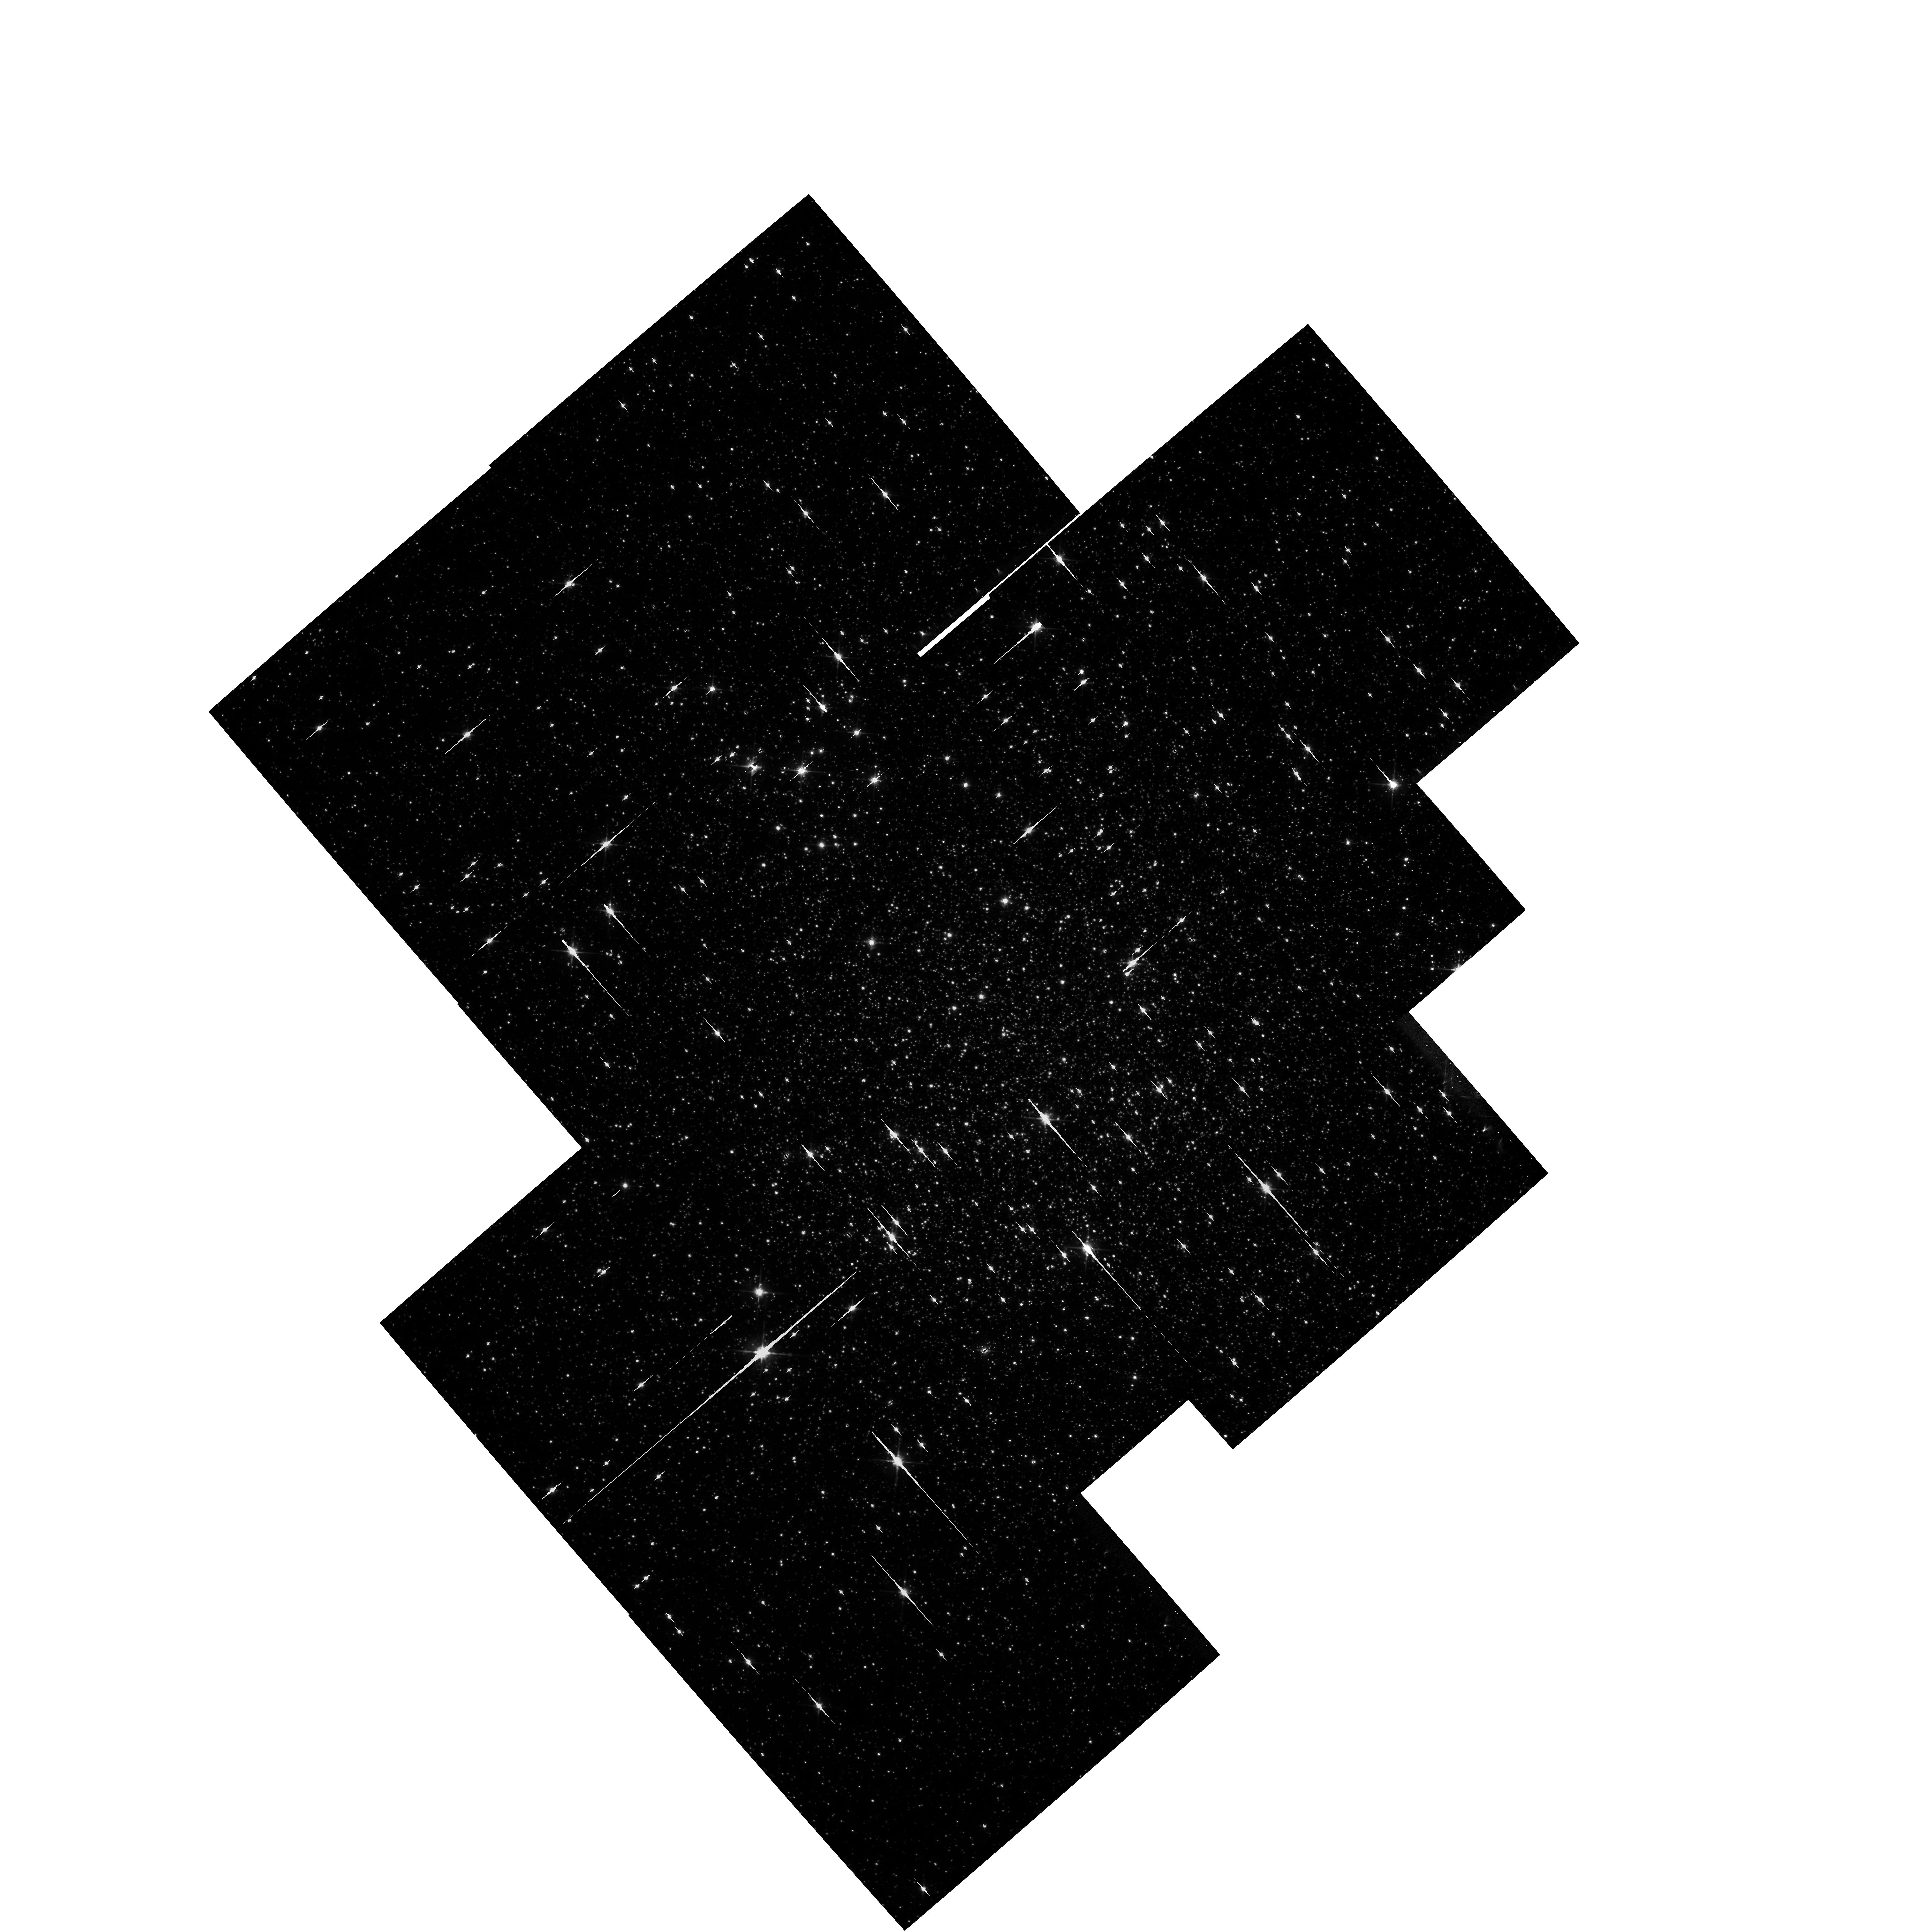
Target: NGC6656
Instrument: WFPC2/PC
Filter: F814W
Exposure: 26 min
Observation ID: hst_7615_37_wfpc2_pc_f814w_u53337

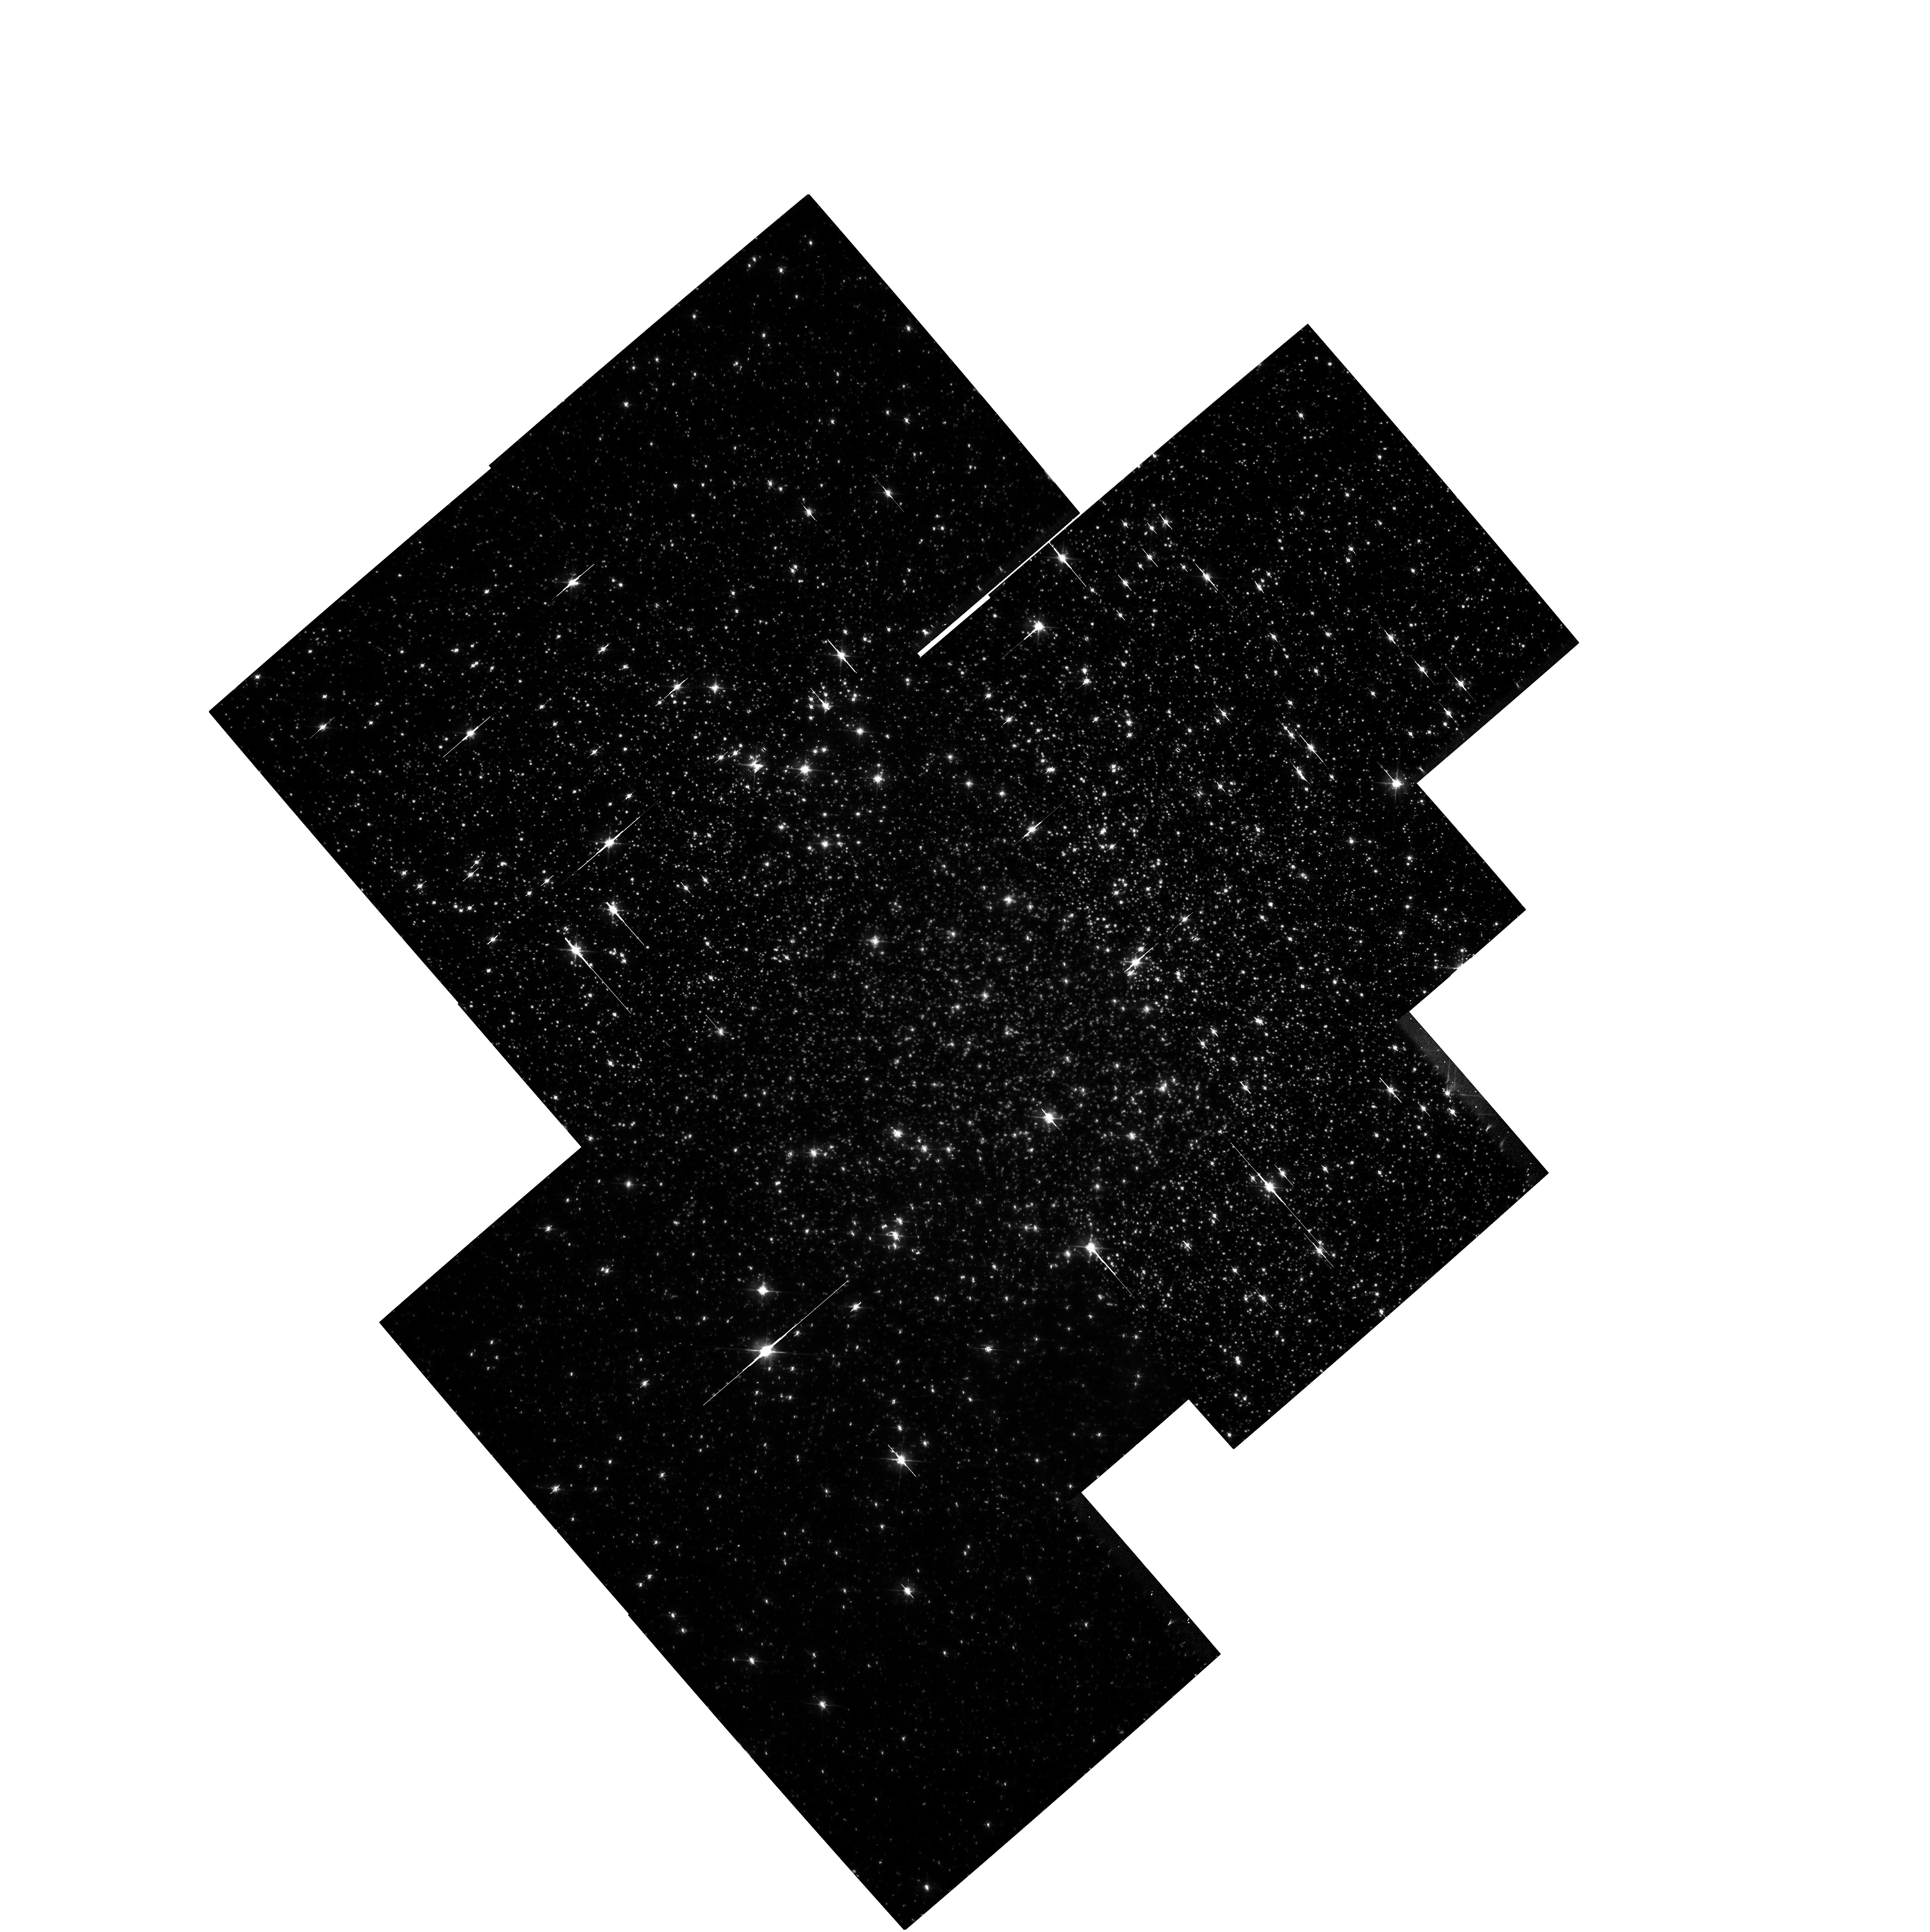
Target: NGC6656
Instrument: WFPC2/PC
Filter: F606W
Exposure: 26 min
Observation ID: hst_7615_13_wfpc2_pc_f606w_u53313

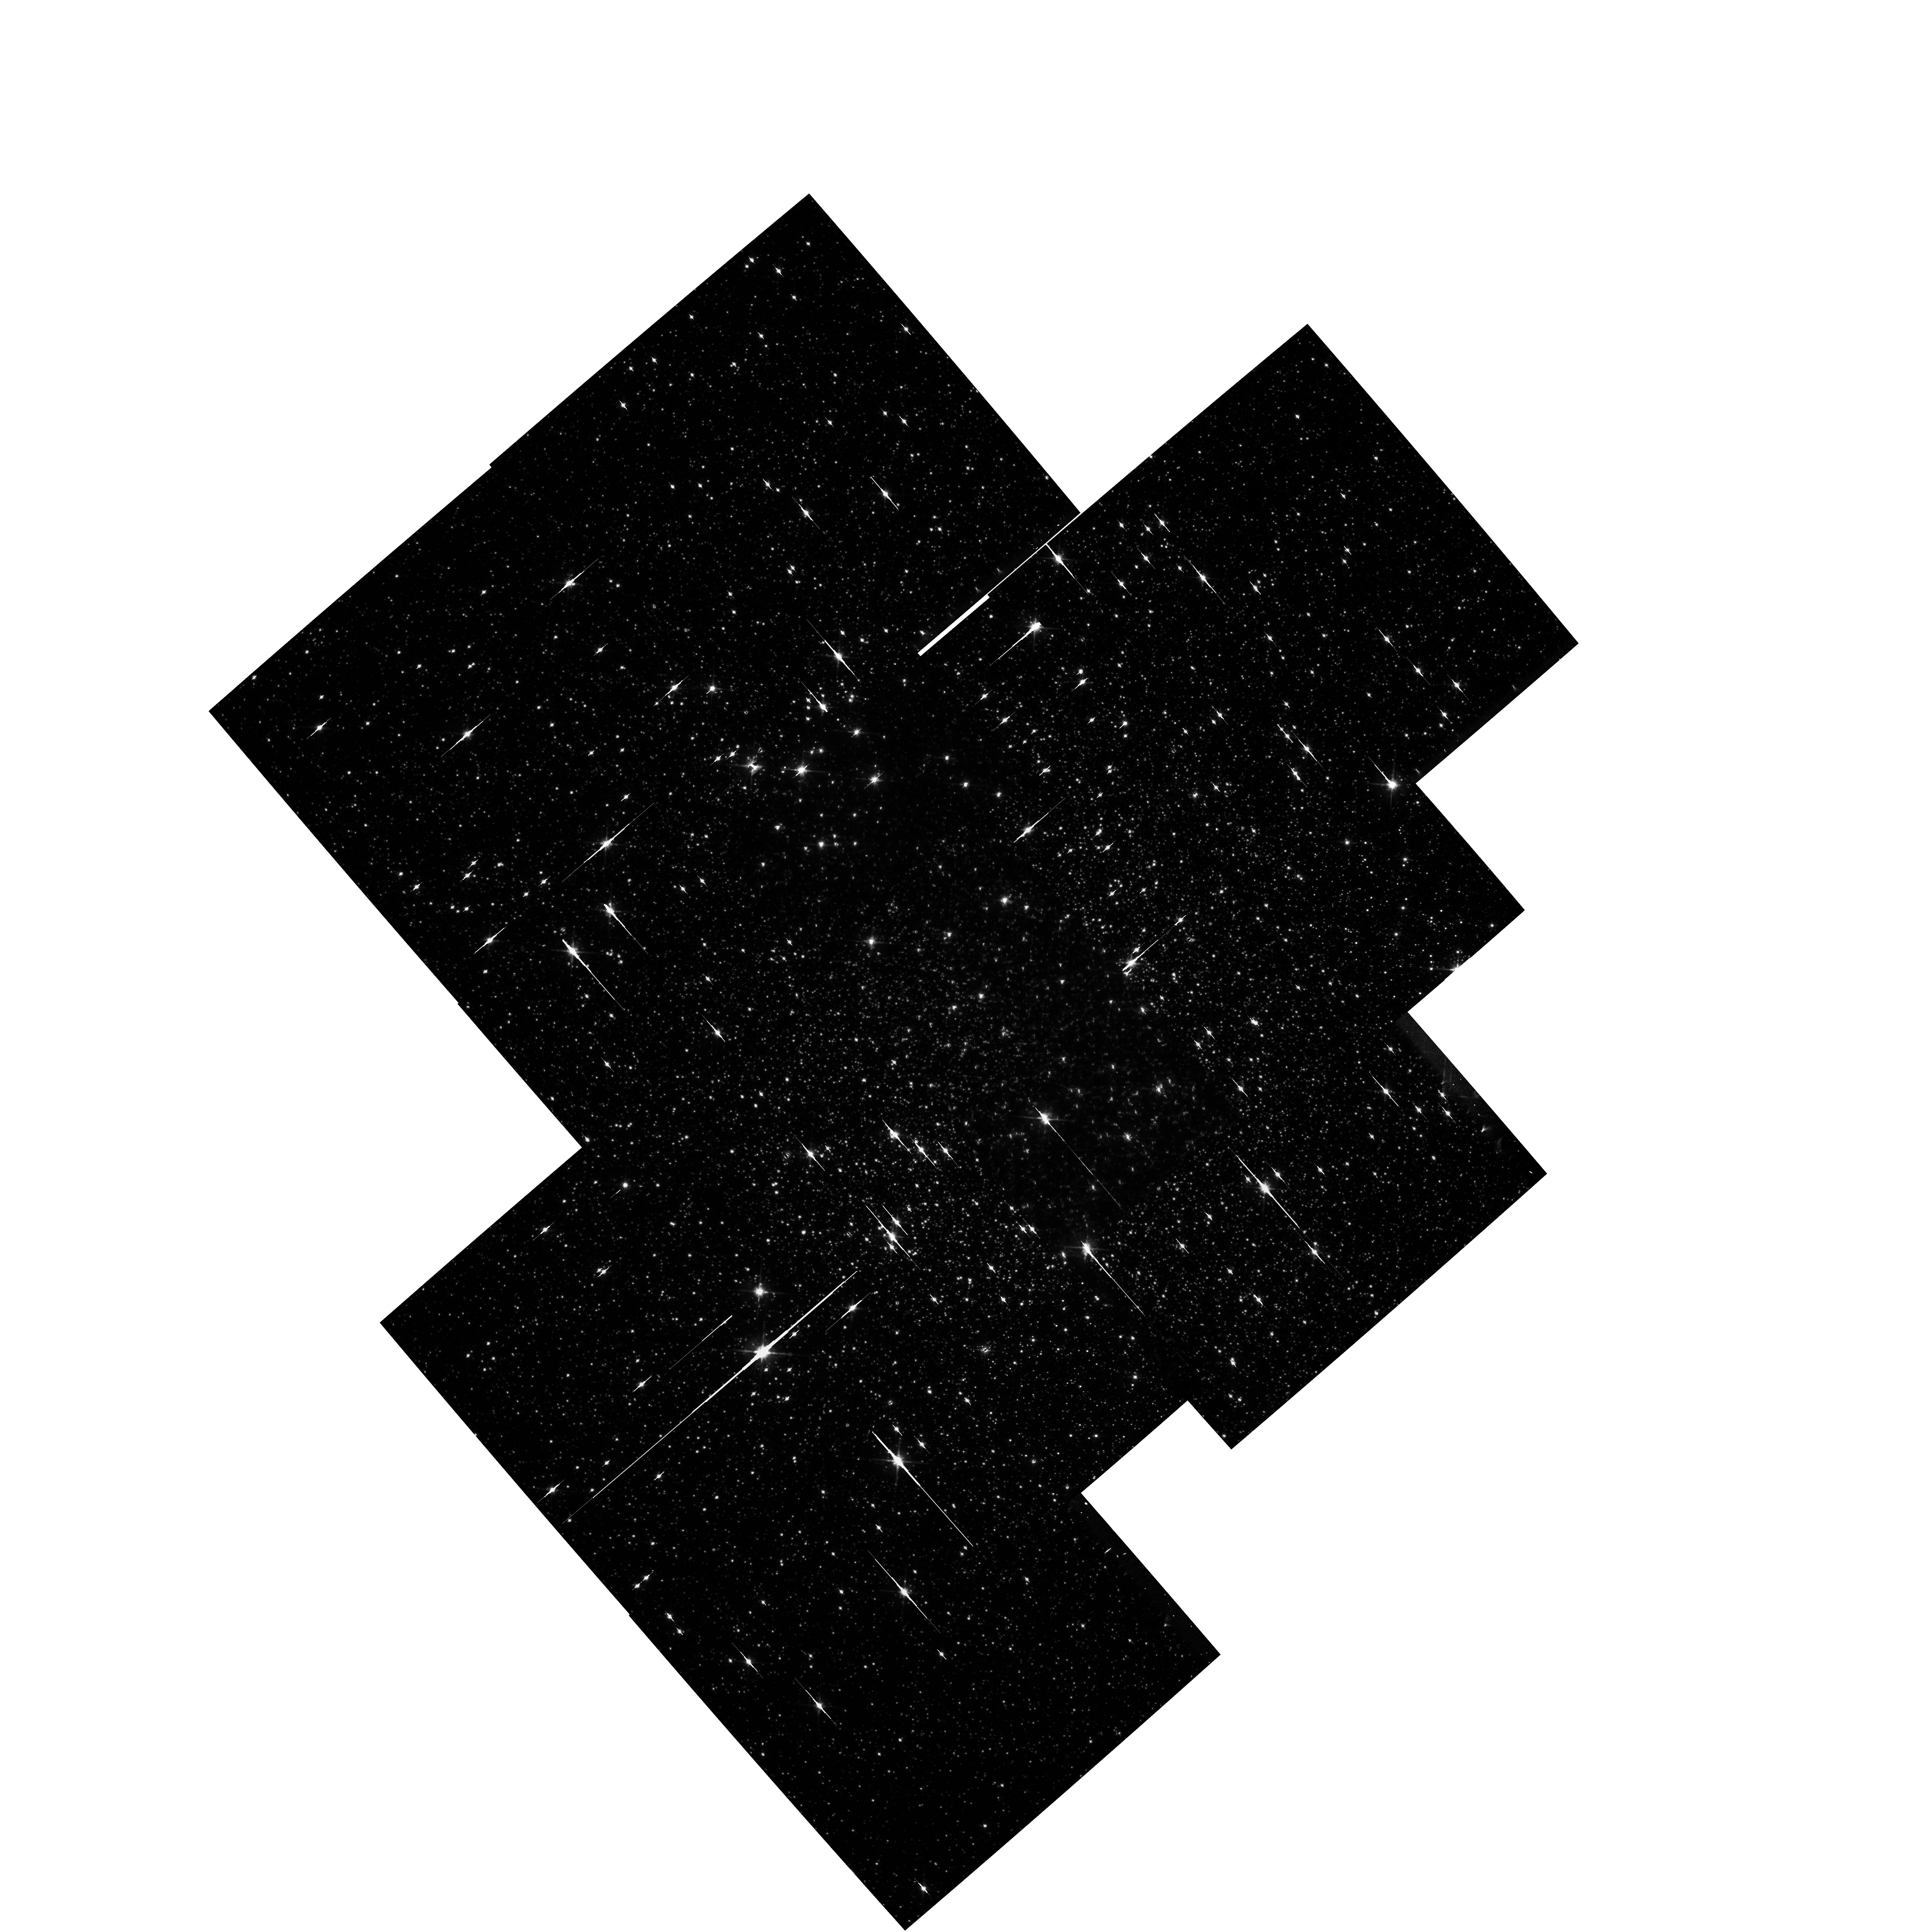
Target: NGC6656
Instrument: WFPC2/PC
Filter: F814W
Exposure: 26 min
Observation ID: hst_7615_23_wfpc2_pc_f814w_u53323

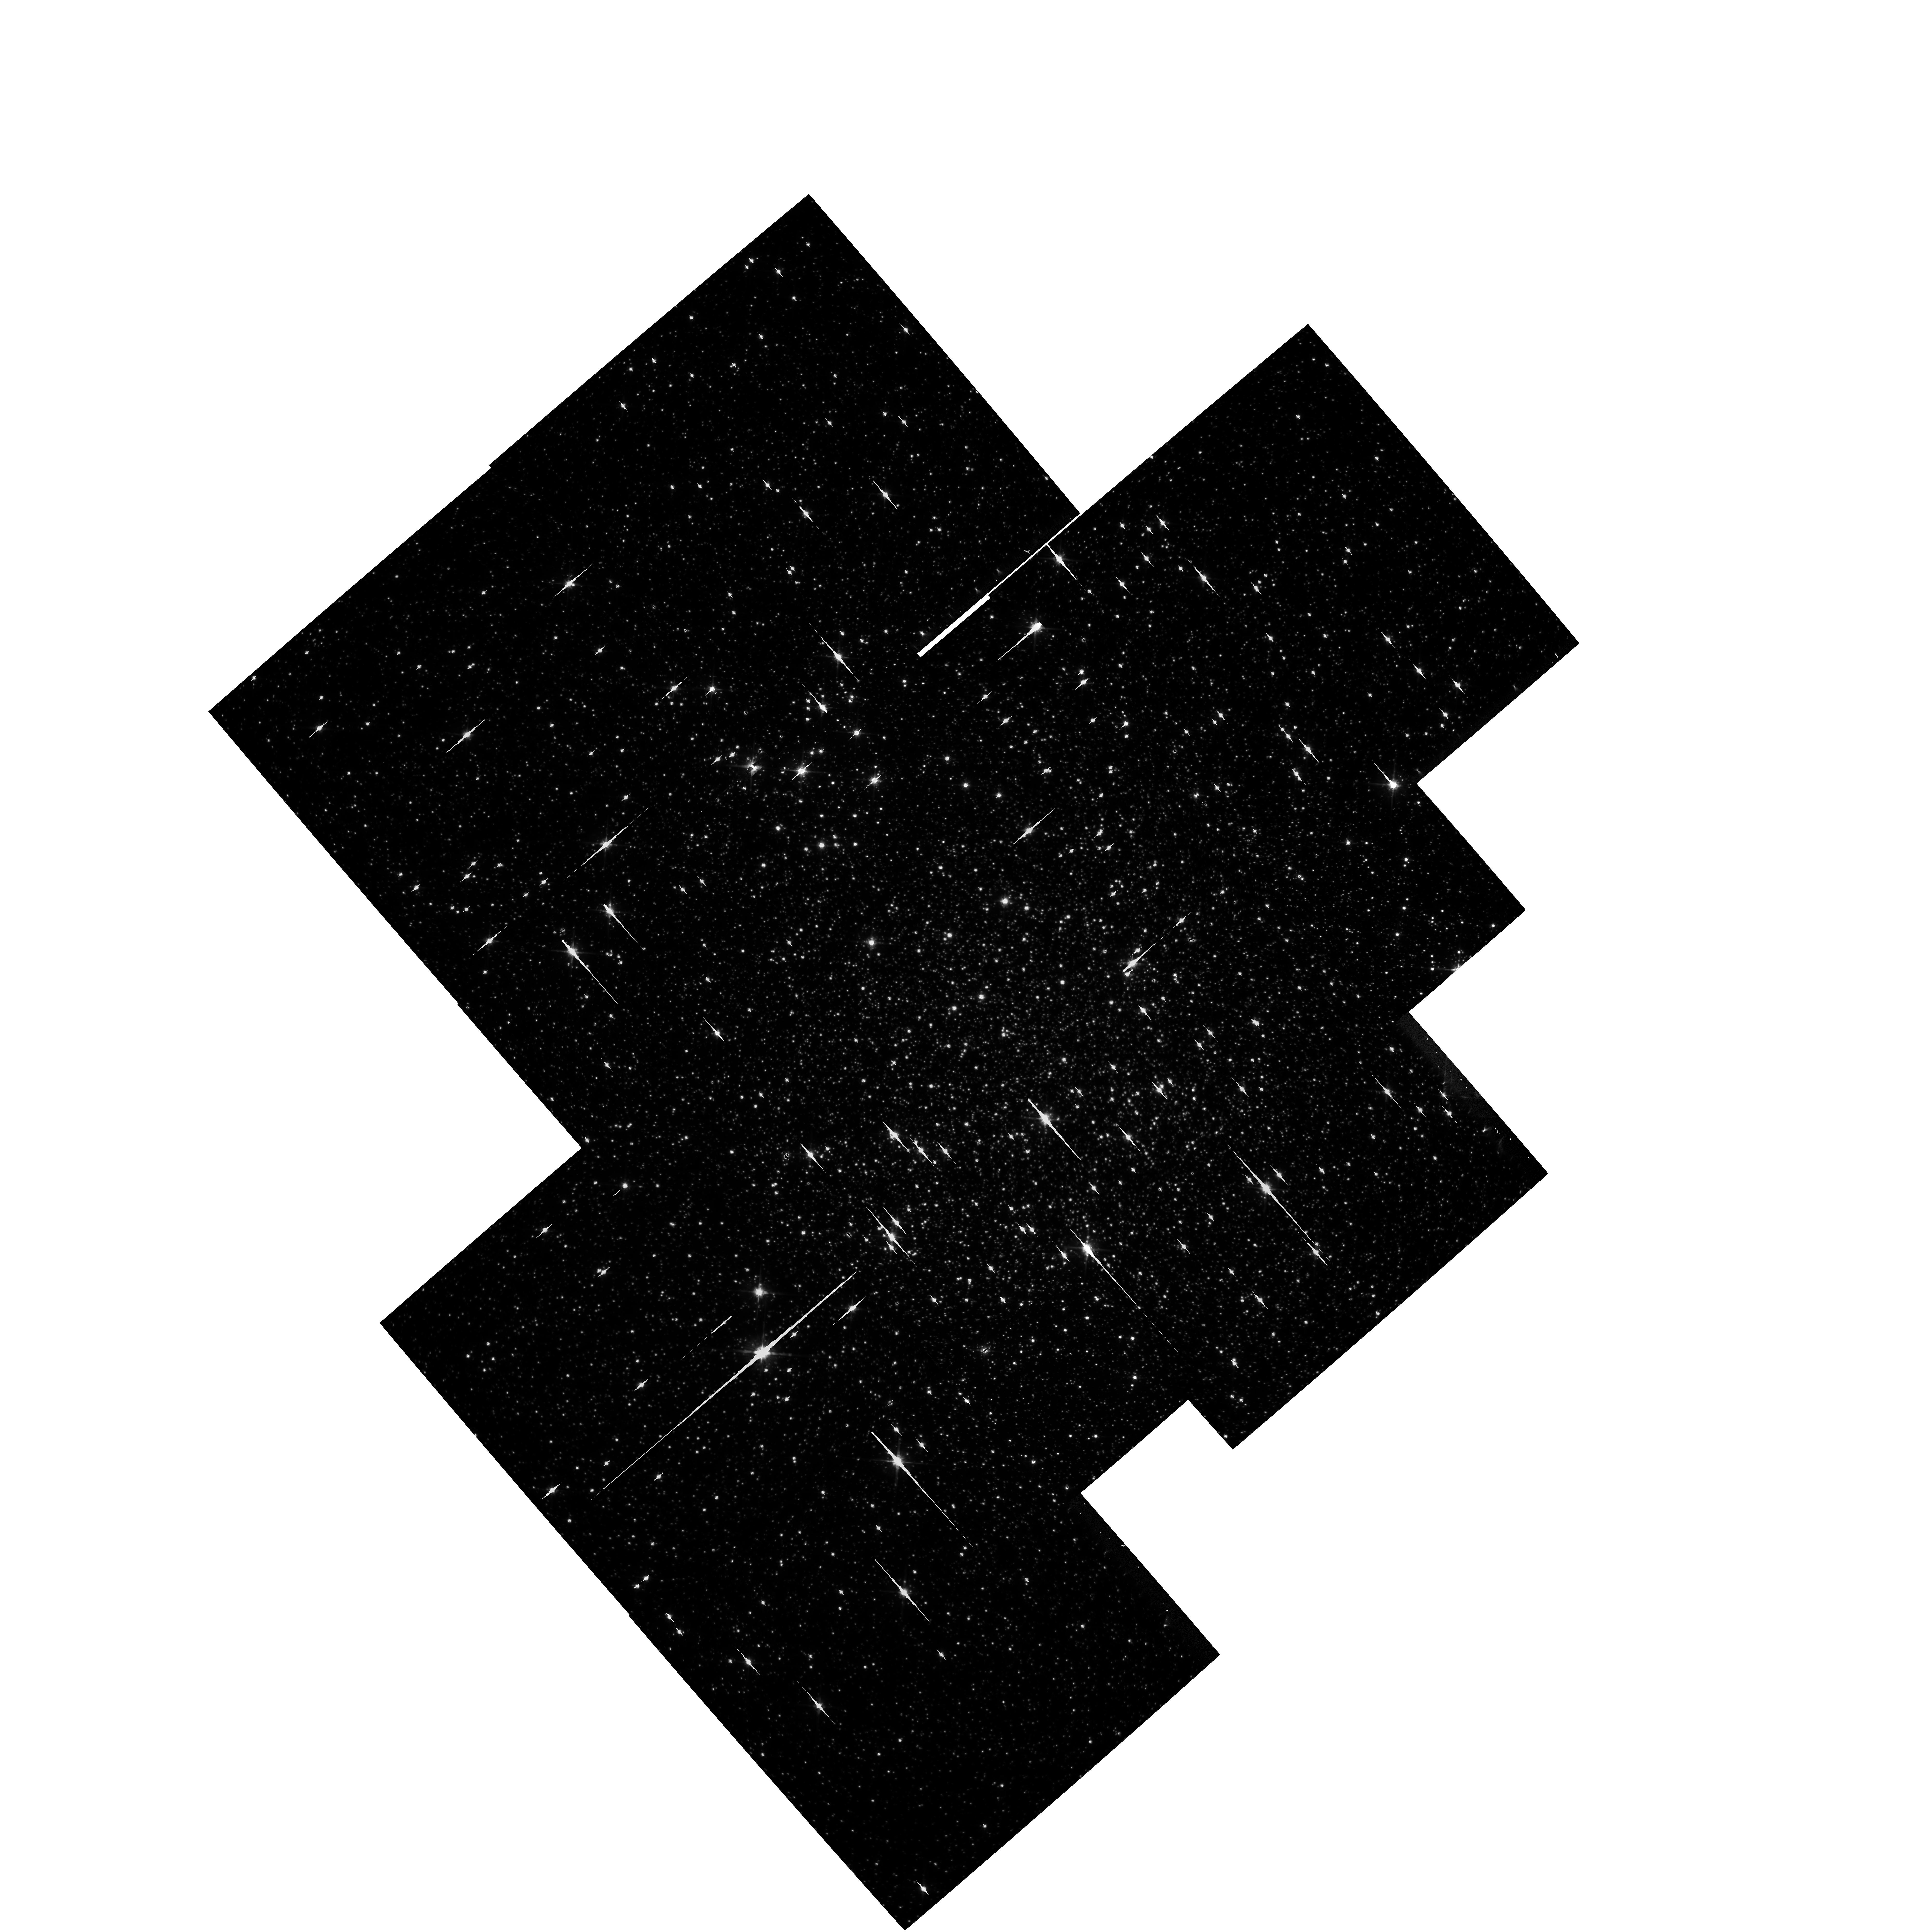
Target: NGC6656
Instrument: WFPC2/PC
Filter: F814W
Exposure: 26 min
Observation ID: hst_7615_32_wfpc2_pc_f814w_u53332

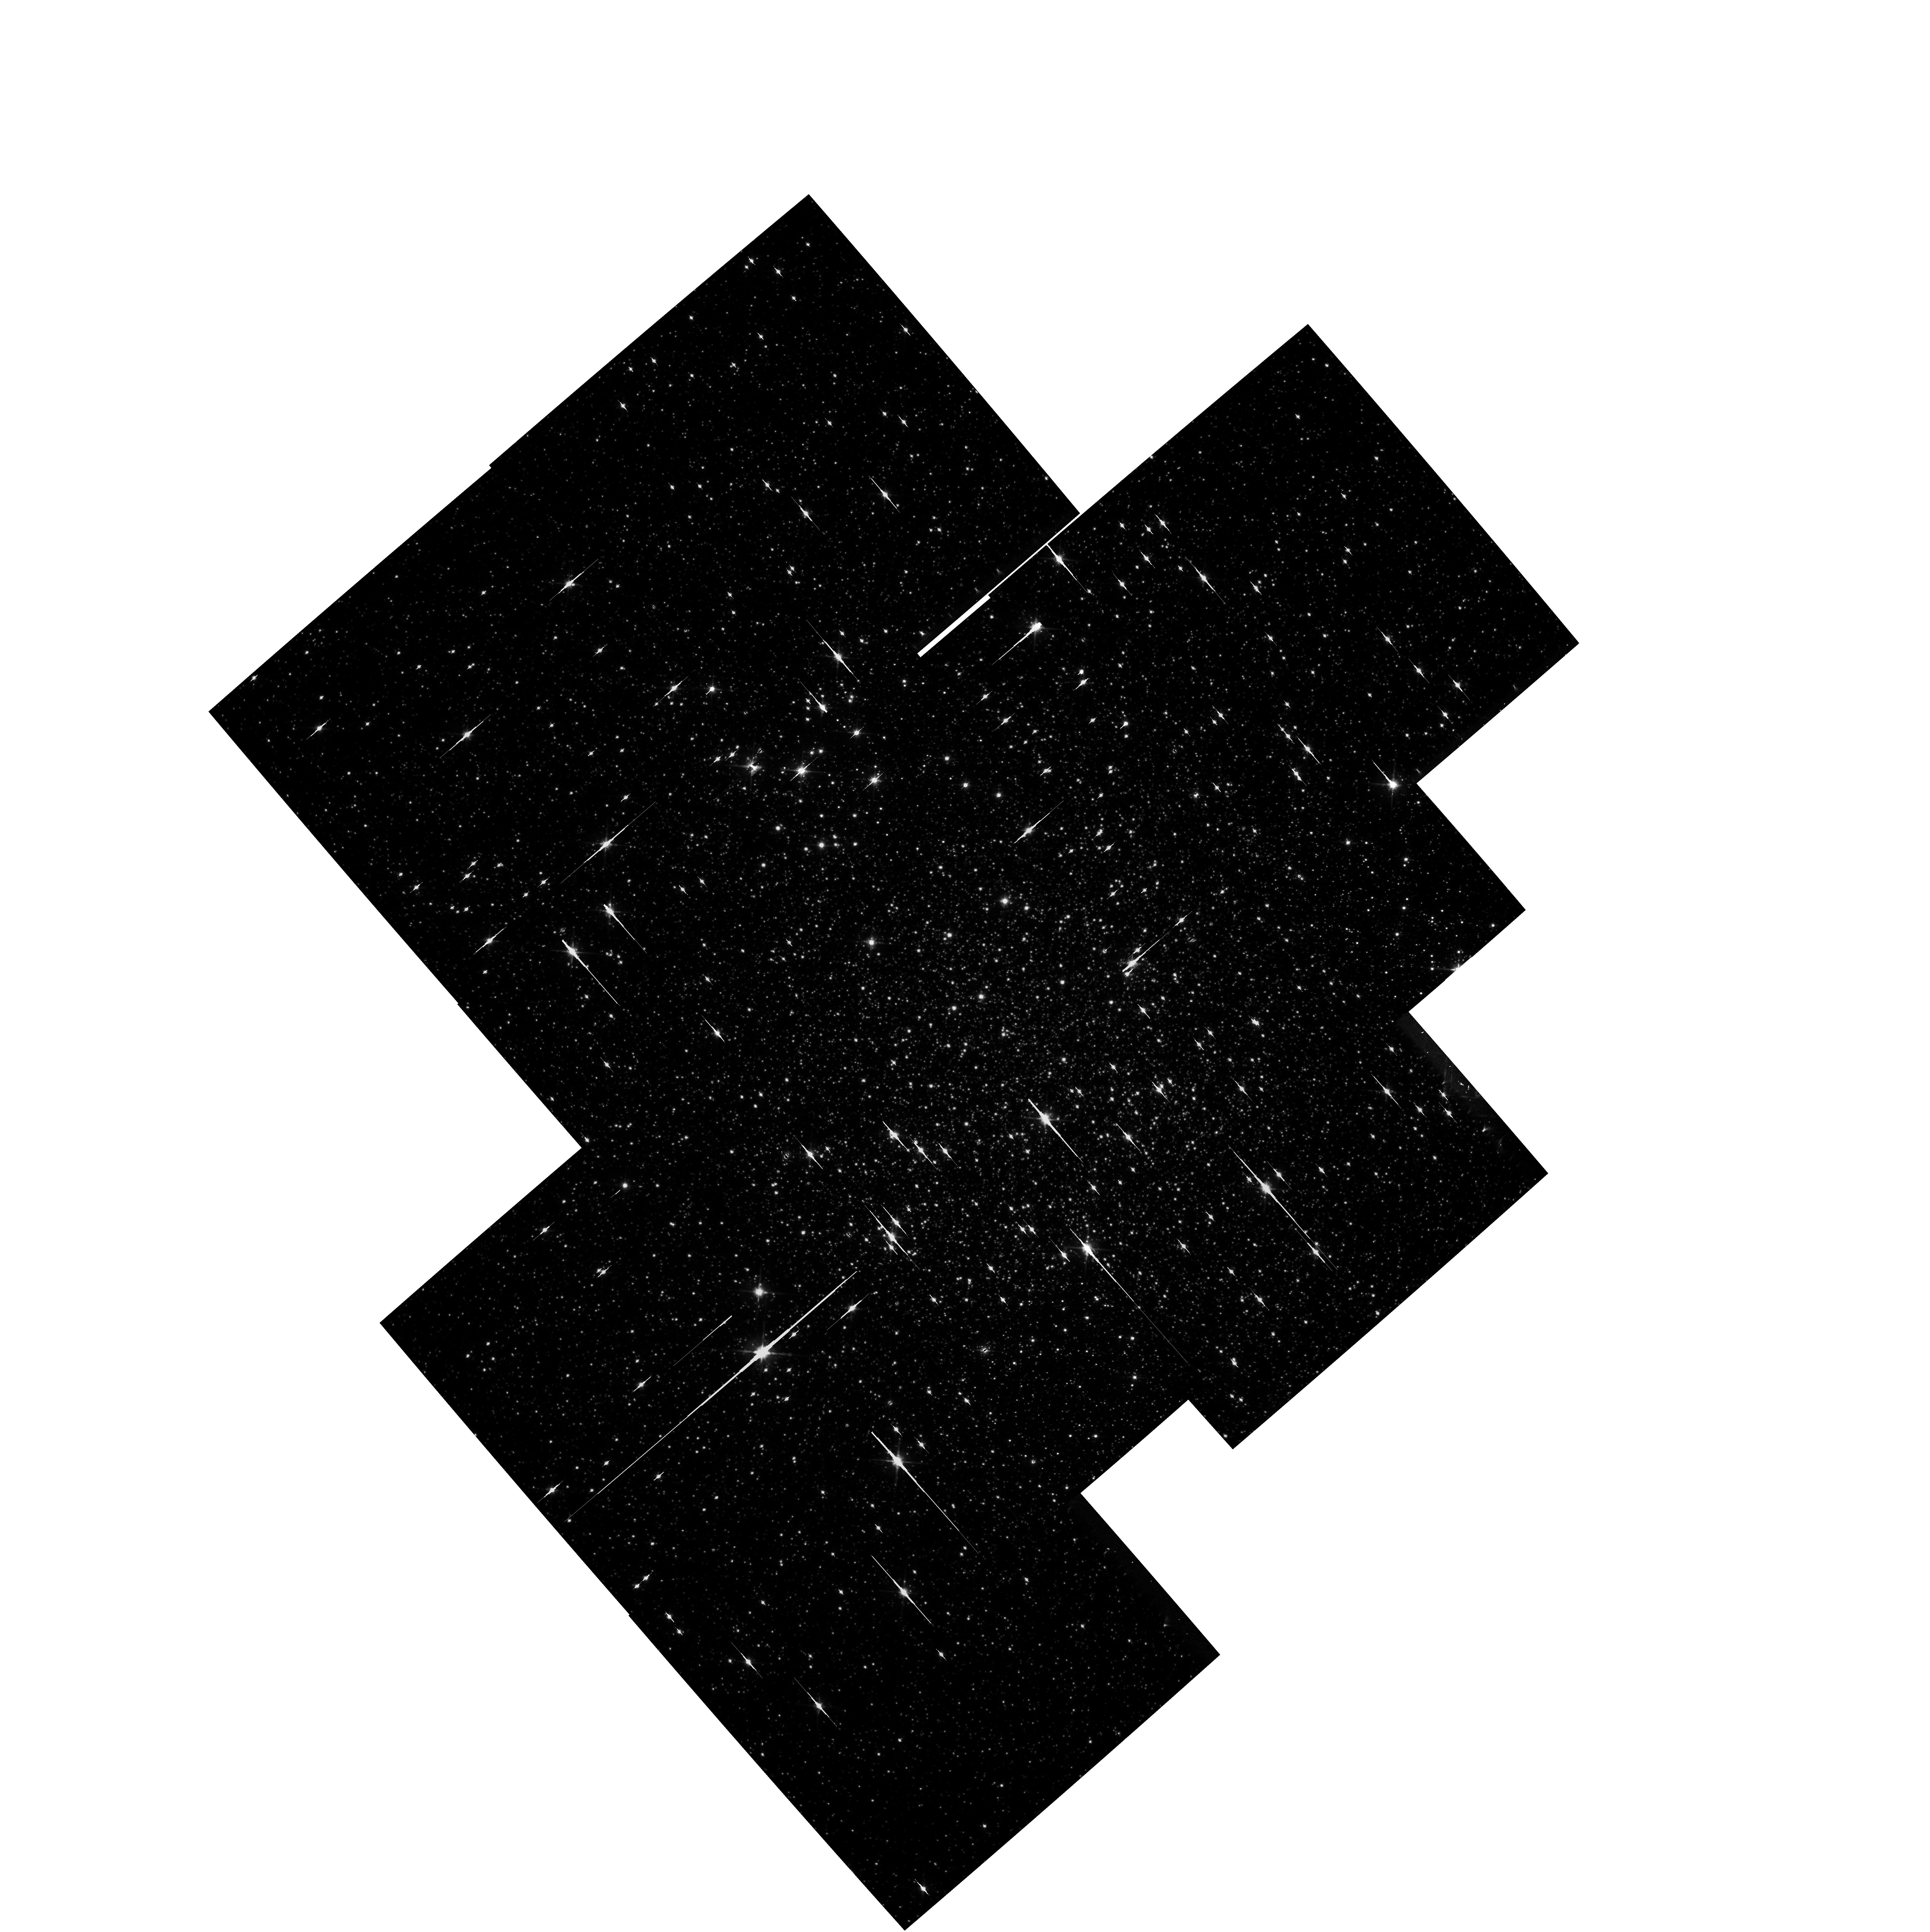
Target: NGC6656
Instrument: WFPC2/PC
Filter: F814W
Exposure: 26 min
Observation ID: hst_7615_20_wfpc2_pc_f814w_u53320

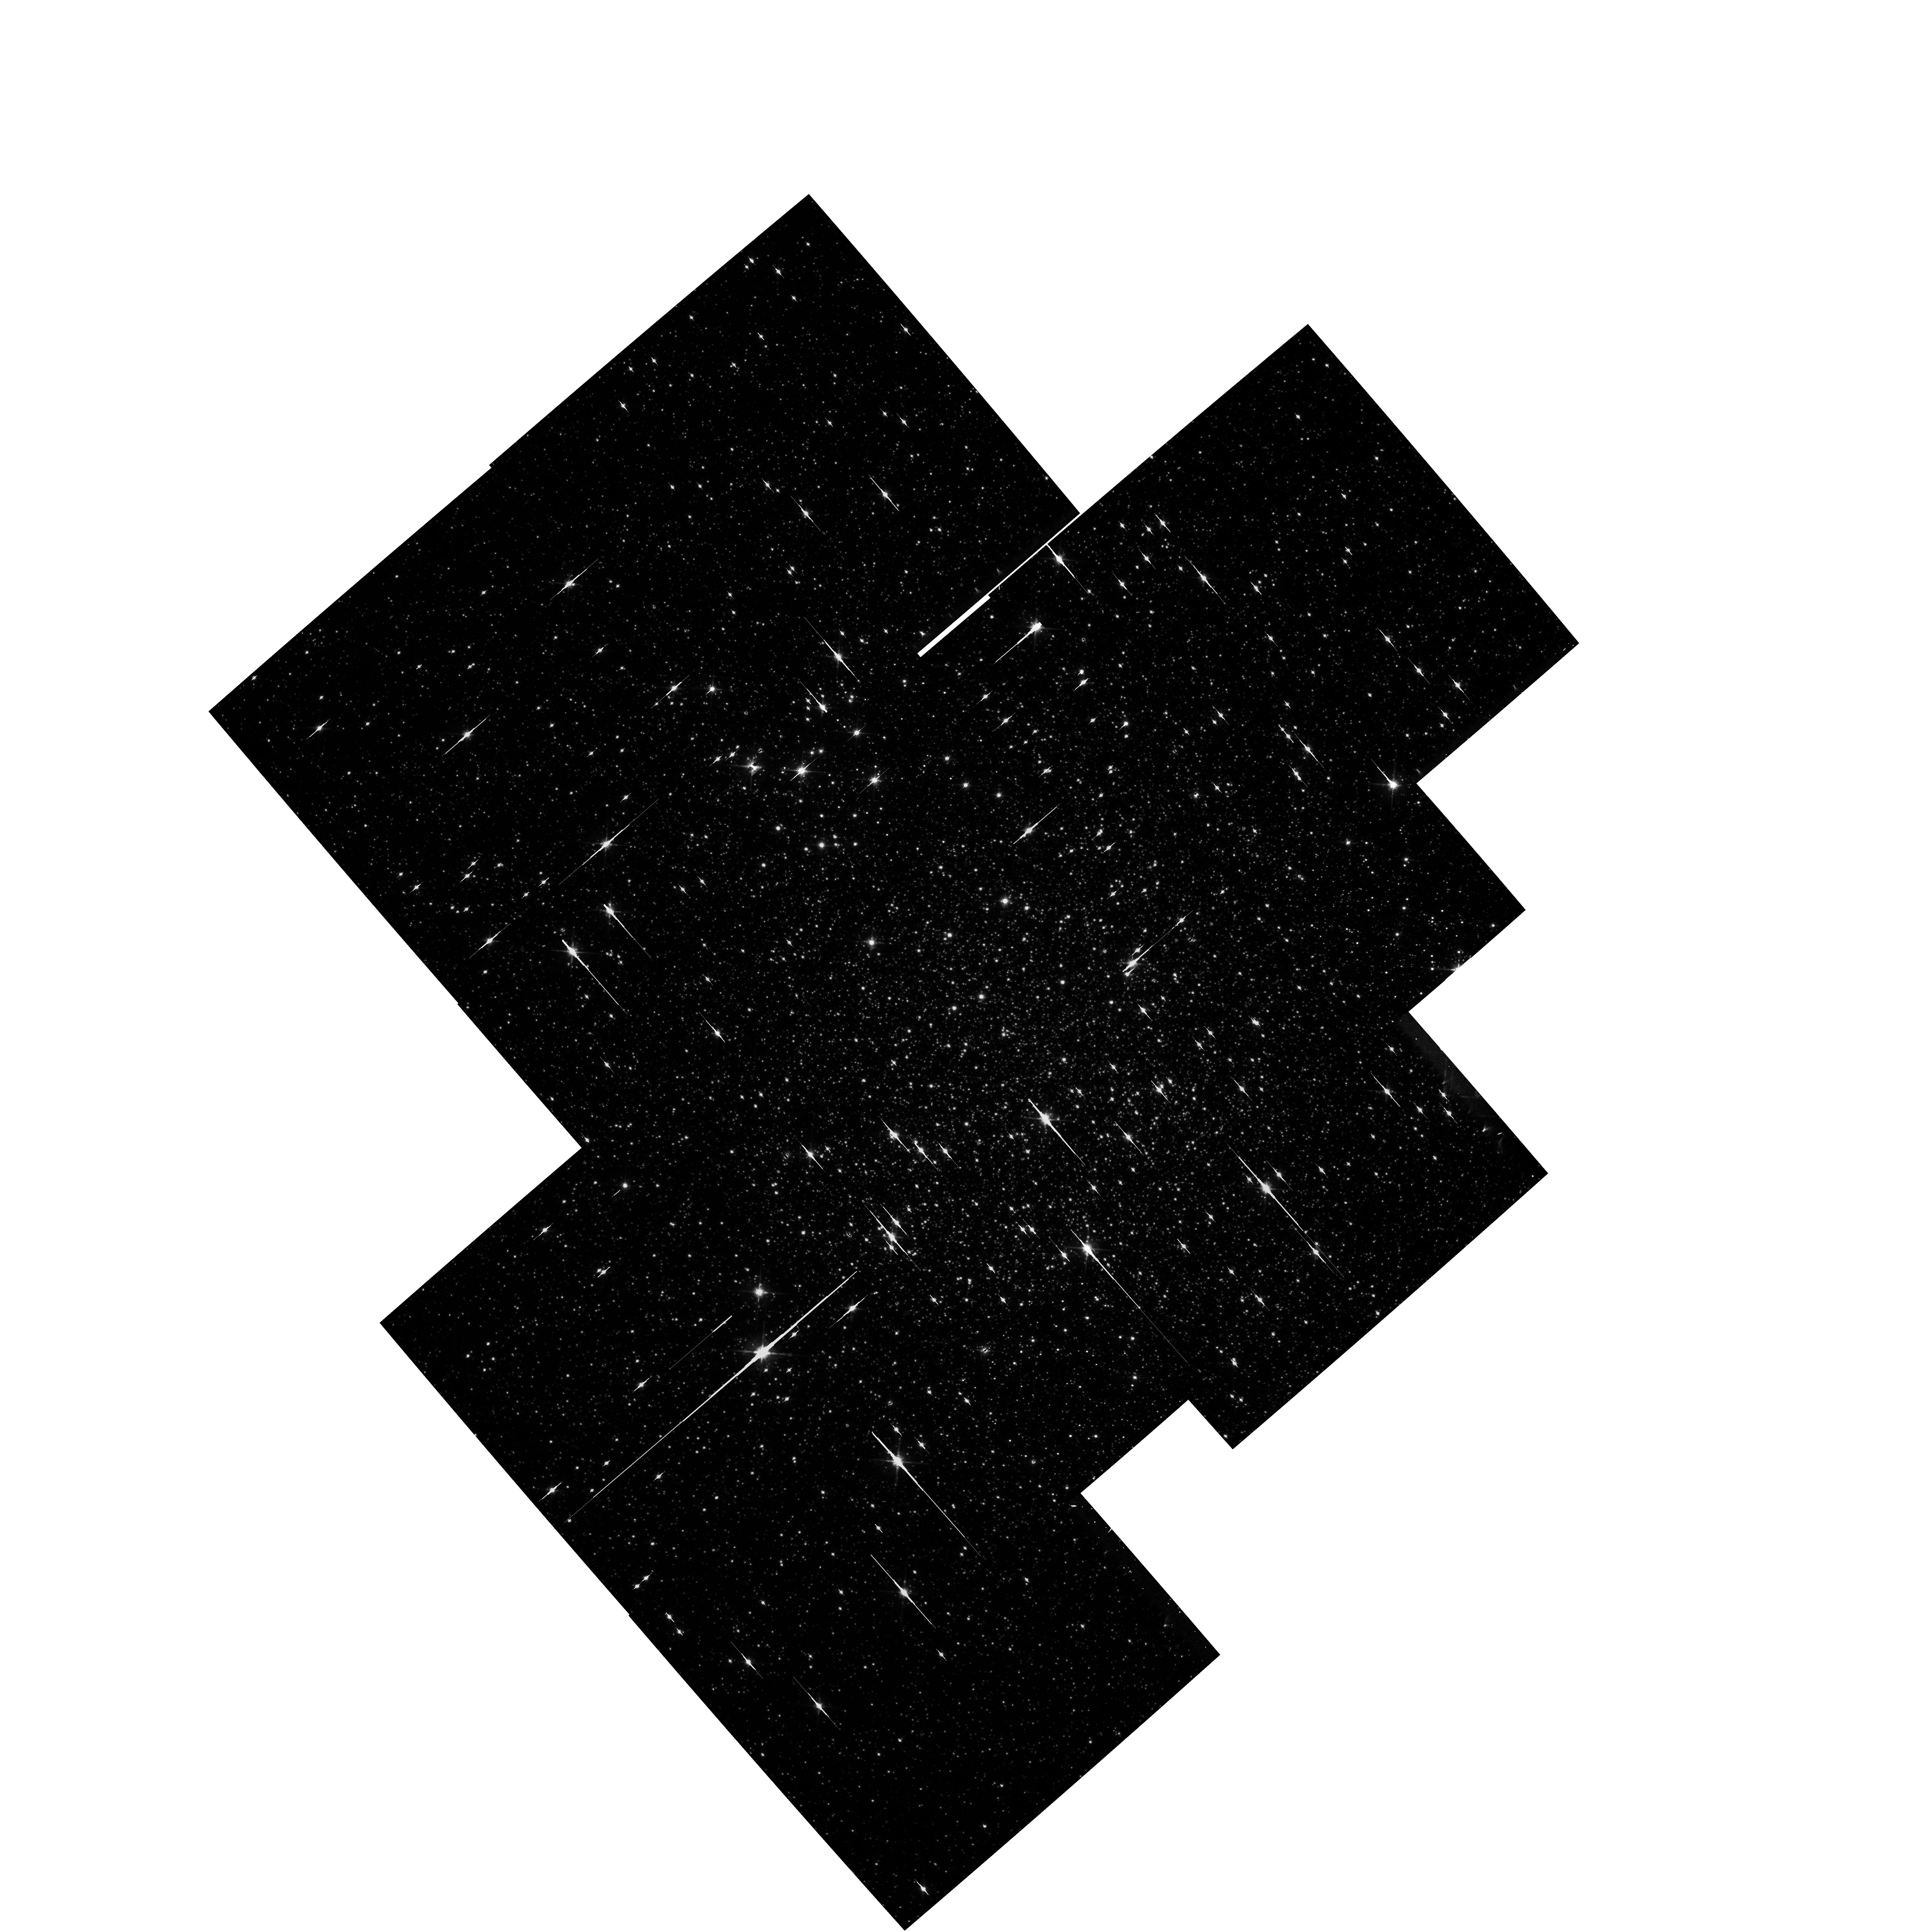
Target: NGC6656
Instrument: WFPC2/PC
Filter: F814W
Exposure: 26 min
Observation ID: hst_7615_43_wfpc2_pc_f814w_u53343

Determination of the mass function of a globular cluster through gravitational microlensing (PI: Sahu, Kailash C.)

Gravitational microlensing offers a unique and direct method of determining the masses of stars and other compact objects down to planetary masses. We propose to apply this method to the globular cluster M22, ideally placed against a dense background of bulge stars, to measure its mass function, especially below the hydrogen ignition limit. Compared to the ongoing microlensing studies, our program has the enormous advantage that the location of both the lens and the source stars along the line of sight are known a priori. This removes the uncertainties that affect the interpretation of both the bulge and the LMC microlensing events, and permits a direct determination of the lens mass. Our program consists of 41 separate WFPC2 observations of 3 fields near the core of M22, approximately at 3 day intervals to cover a range of lens masses between 0.02 and 1~$ M_\odot $, and repeated over three years. Three additional orbits will be required the first year in order to obtain dithered master images to be used for photometric comparisons. Depending on the slope of the mass function, between 5 and 20 total events will be detected. Our observations can clearly detect brown dwarfs as short time-scale events ($ t < 8 $ days); non-detection of such events will provide a firm upper limit of on the mass fraction between 0.02 and 0.08$ M_\odot$. The observations will also provide a clear indication of the slope of the mass function over the range 0.02 to 1$M_\odot$. Parallel observations with STIS will provide very useful data to some of the scientific spin-off projects, although they are not crucial to the main goal of the program. As a byproduct of these observations, we will also obtain a thorough census of variable stars with periods between 3 and 1000 days in the core and outer region of M22.